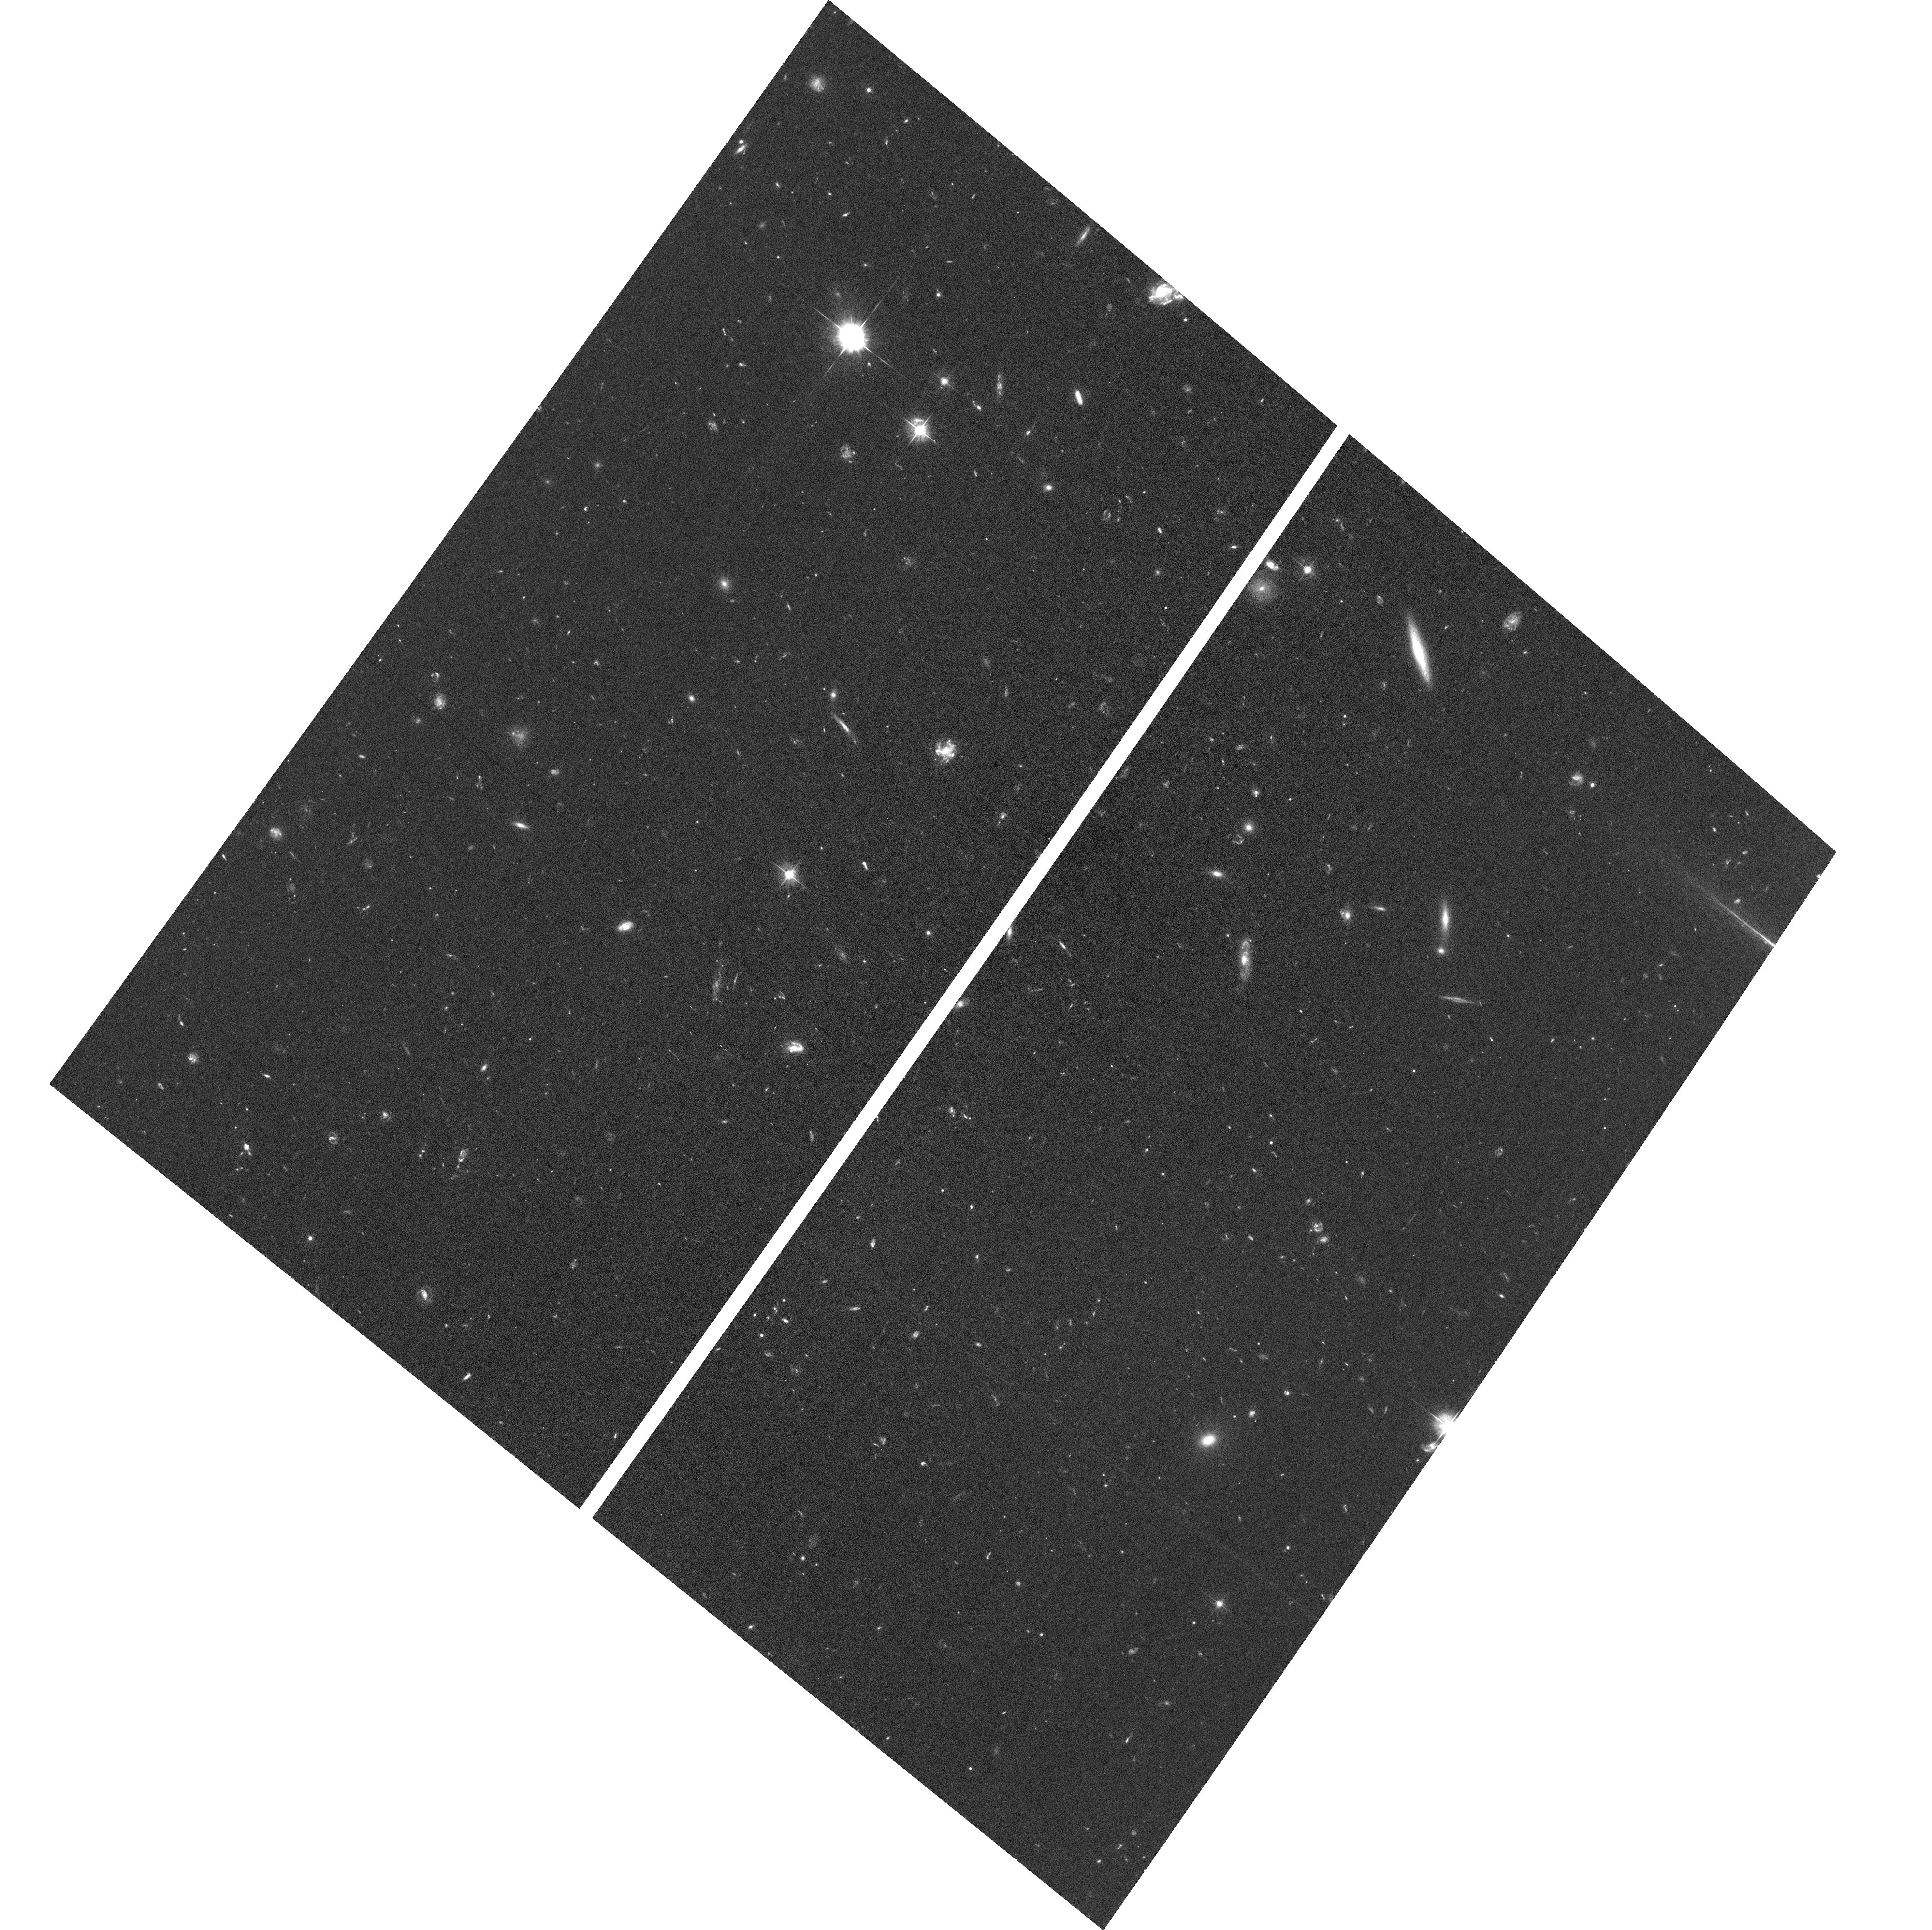
Target: field at RA 342.309°, Dec -44.555°. Instrument: ACS/WFC. Filter: F475W. Exposure: 2.9 h. Observation ID: hst_15940_06_acs_wfc_f475w_je3u06

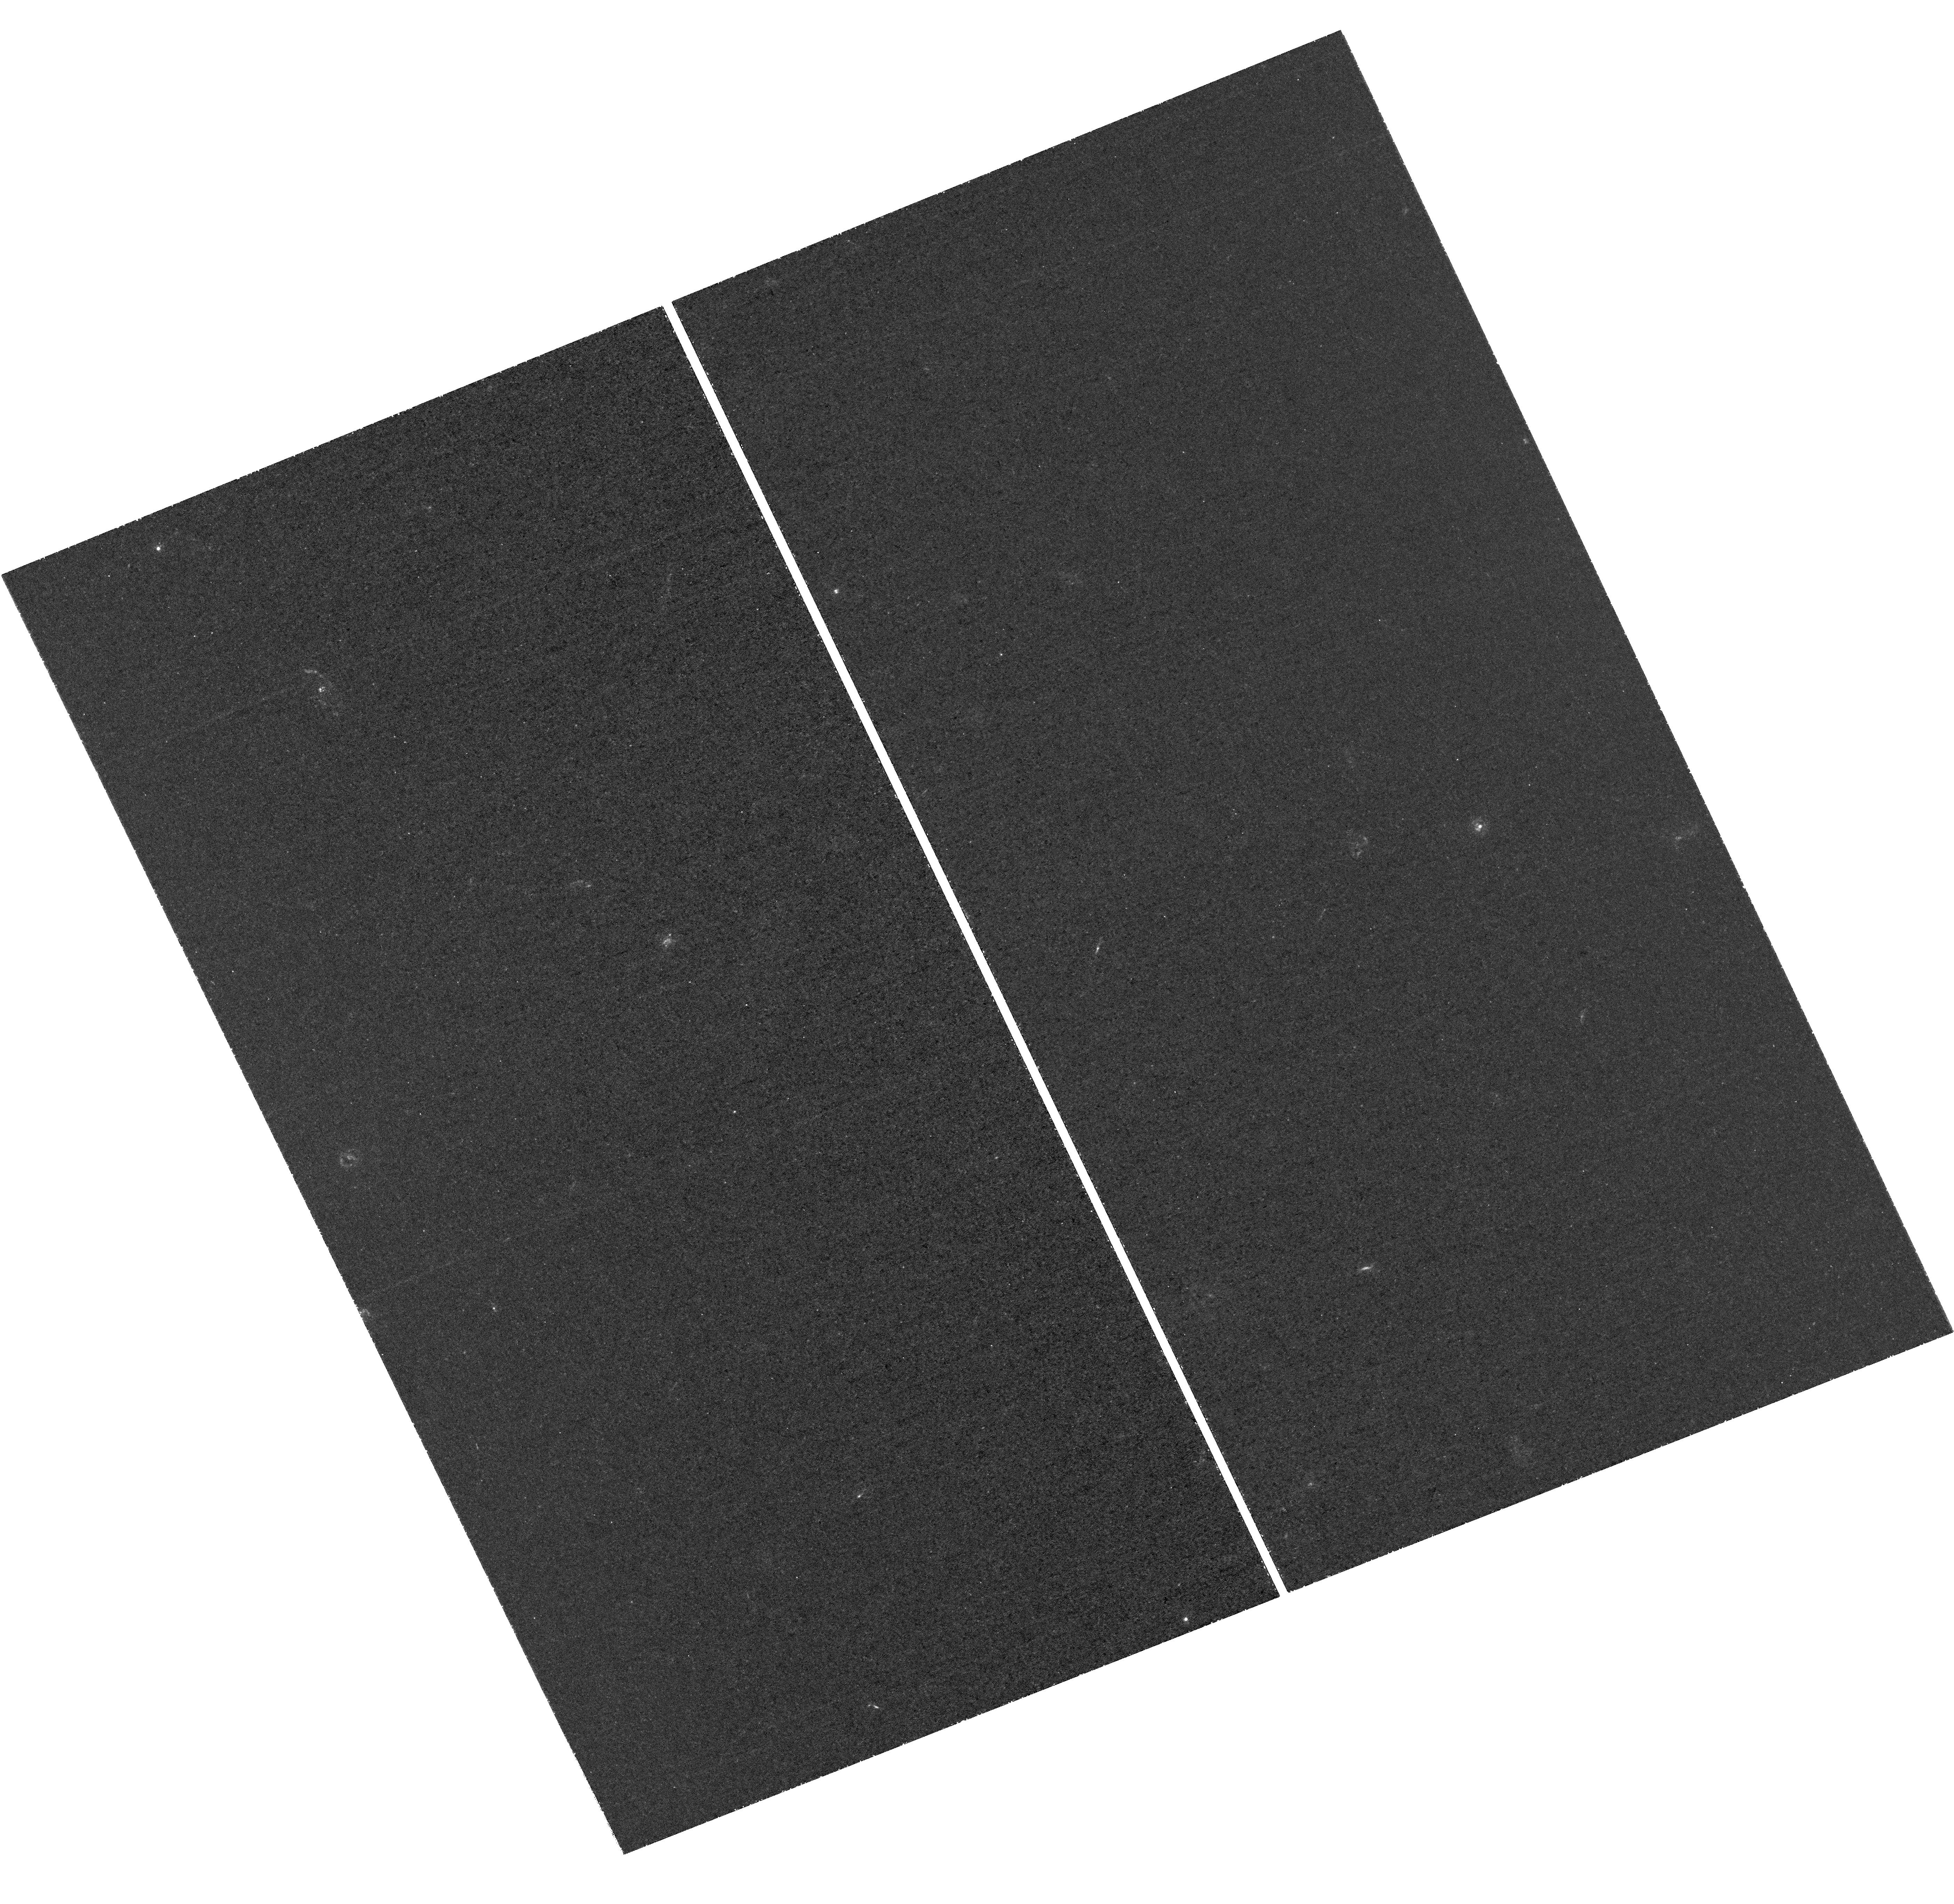
Target: MCS-J0416.1-2403. Instrument: WFC3/UVIS. Filter: F225W. Exposure: 3.1 h. Observation ID: hst_15940_08_wfc3_uvis_f225w_ie3u08

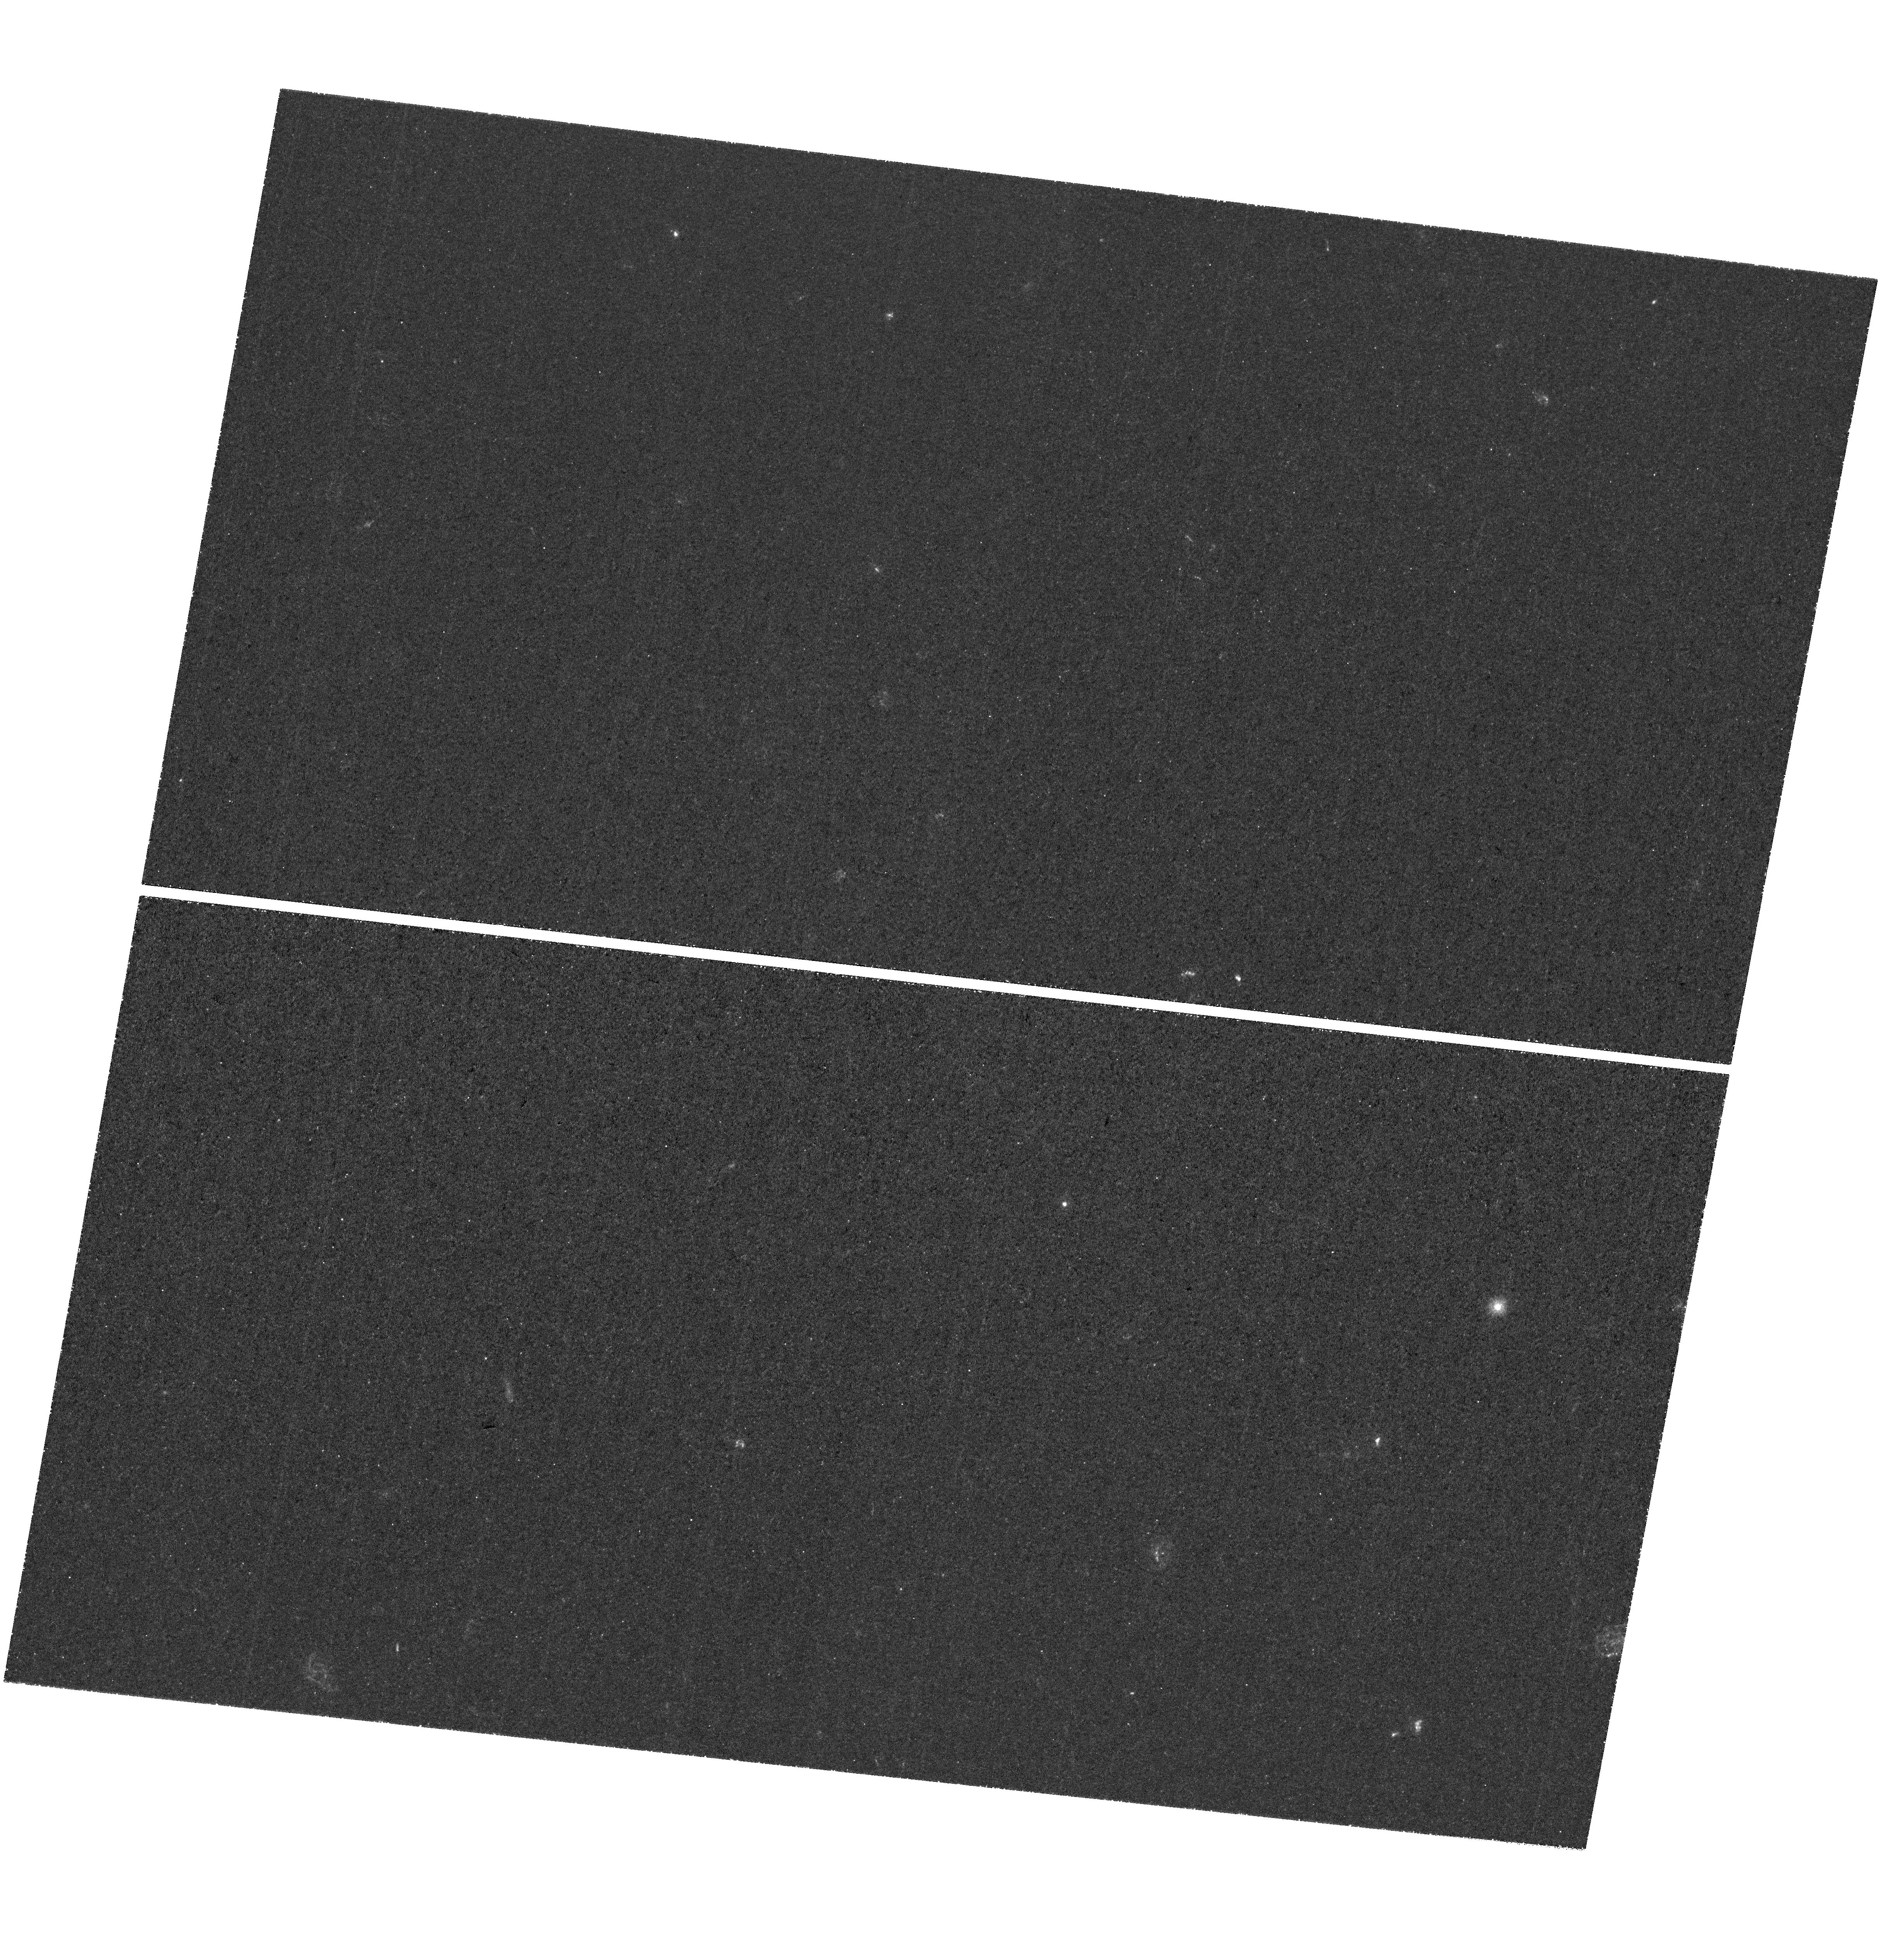
Target: MCS-J1149.5+2223. Instrument: WFC3/UVIS. Filter: F225W. Exposure: 3.1 h. Observation ID: hst_15940_11_wfc3_uvis_f225w_ie3u11

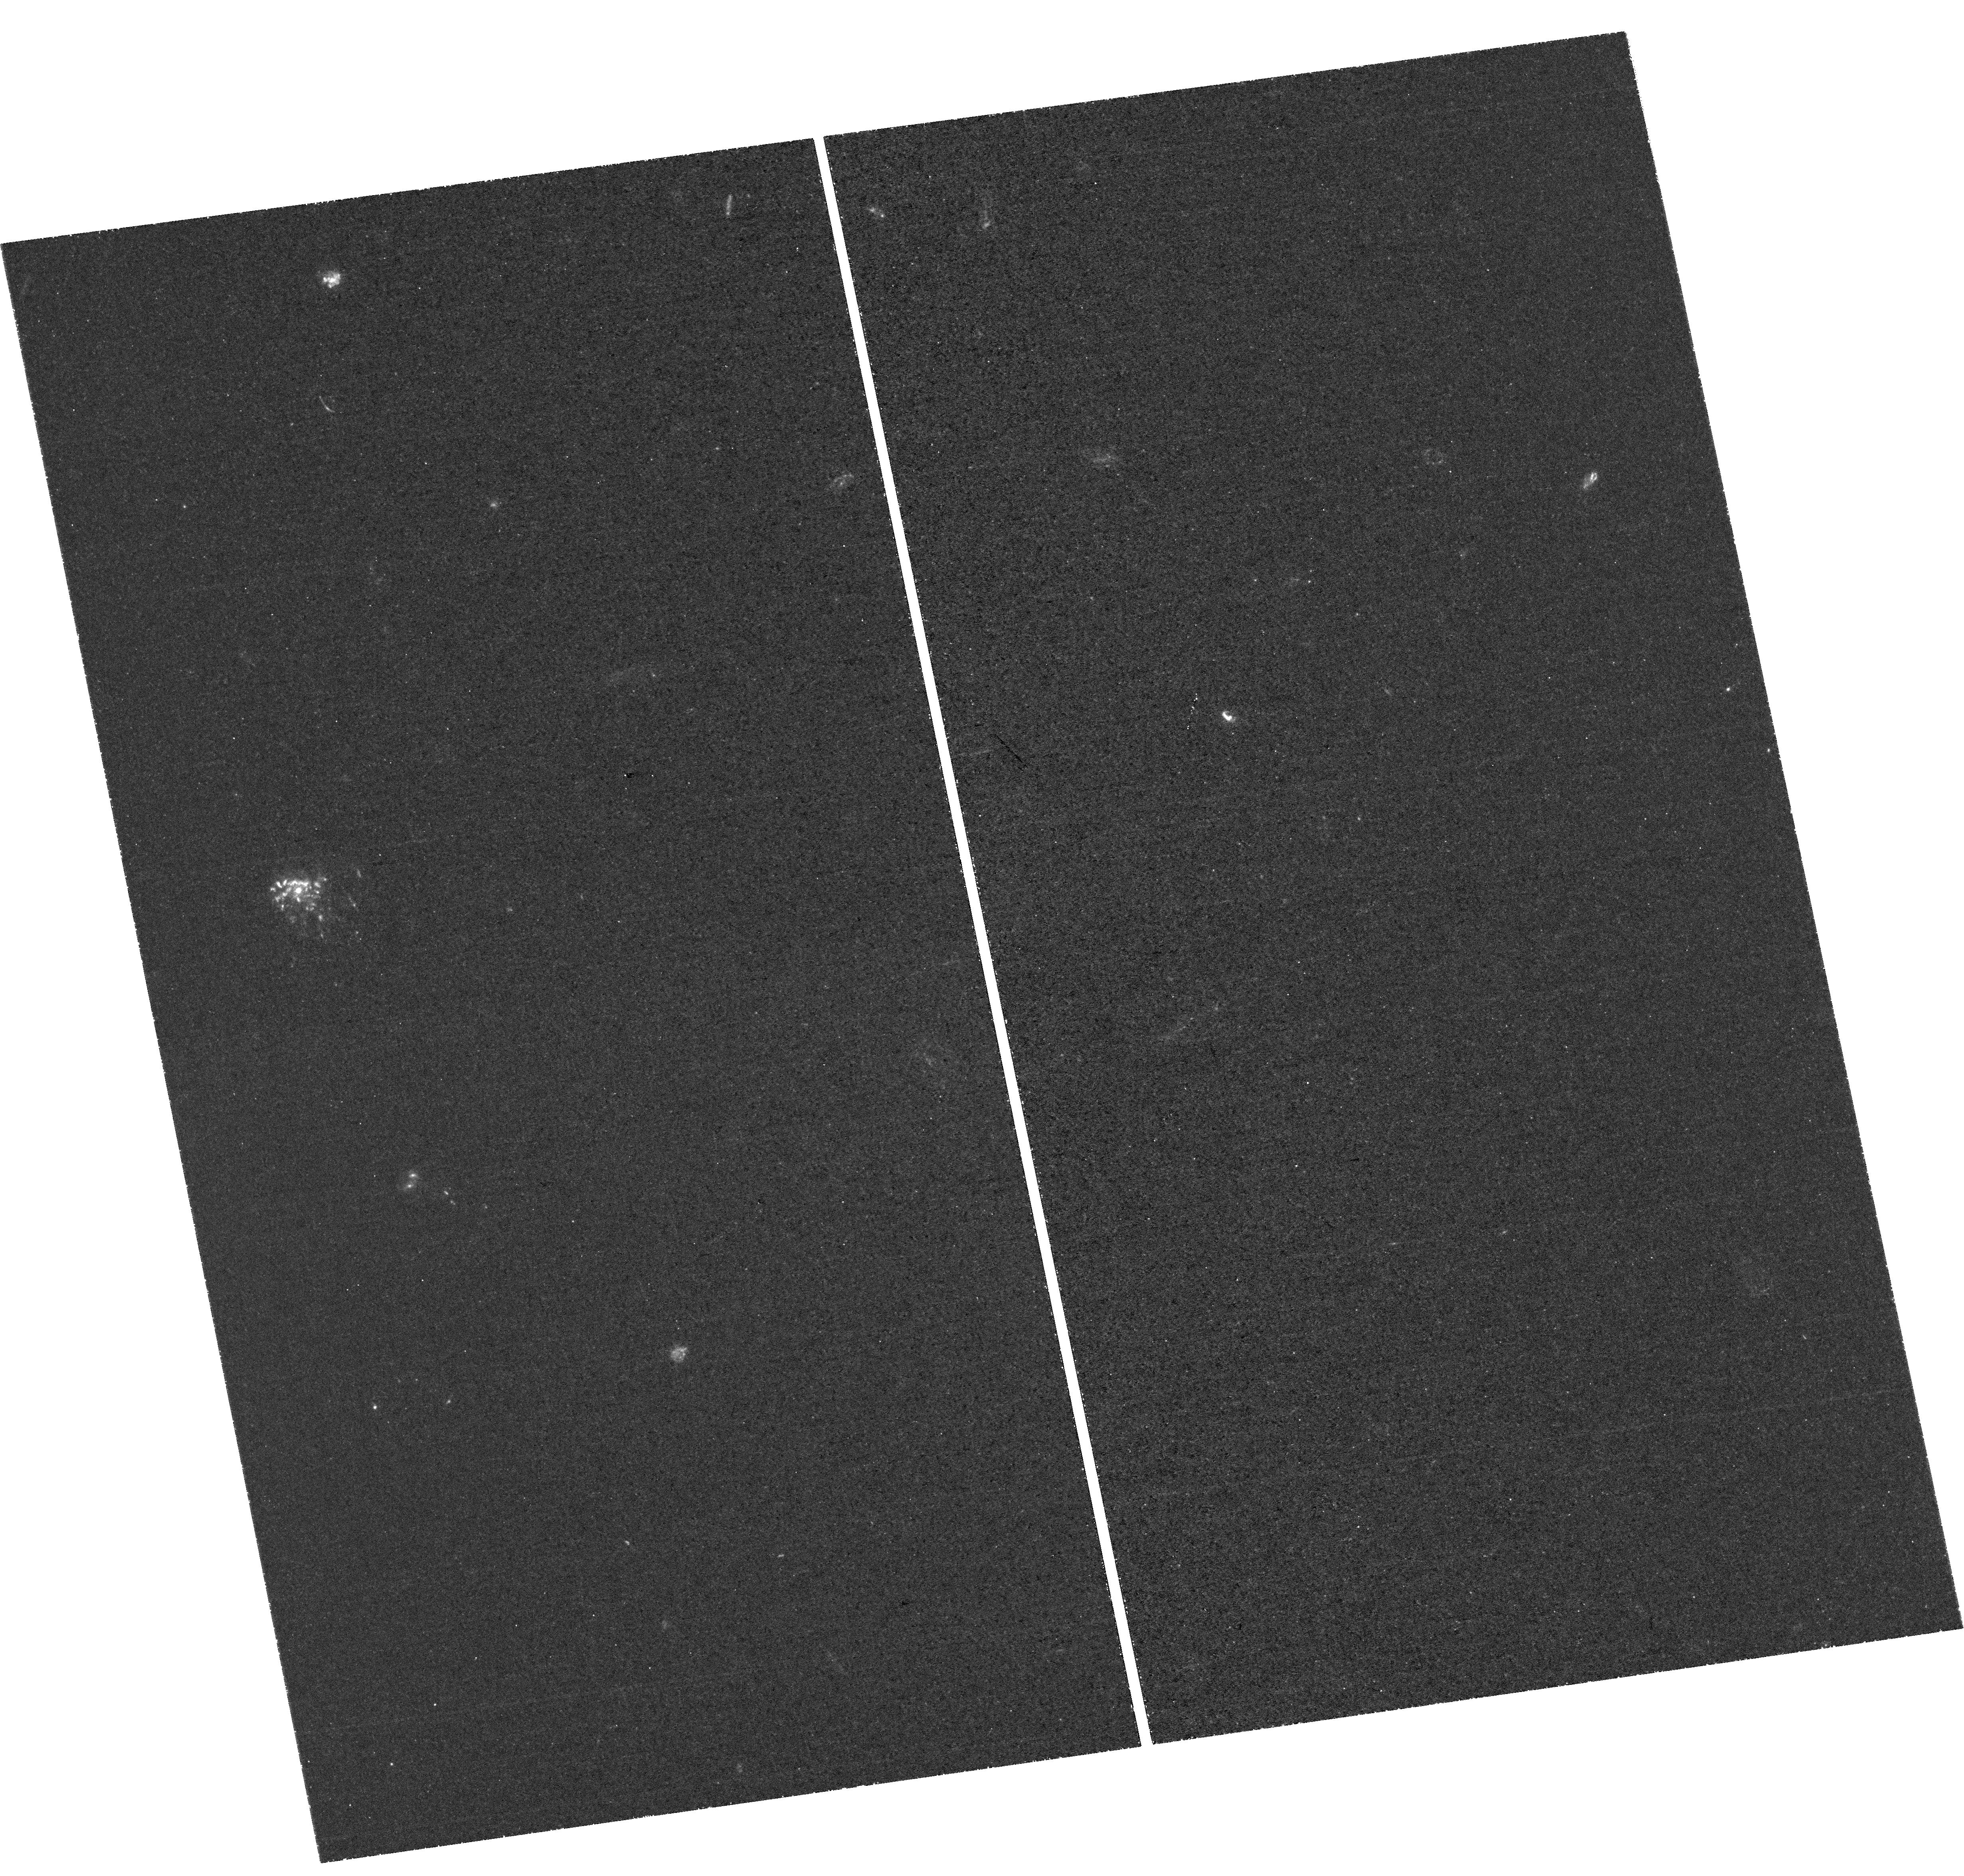
Target: ACO-2744. Instrument: WFC3/UVIS. Filter: F225W. Exposure: 3.1 h. Observation ID: hst_15940_04_wfc3_uvis_f225w_ie3u04

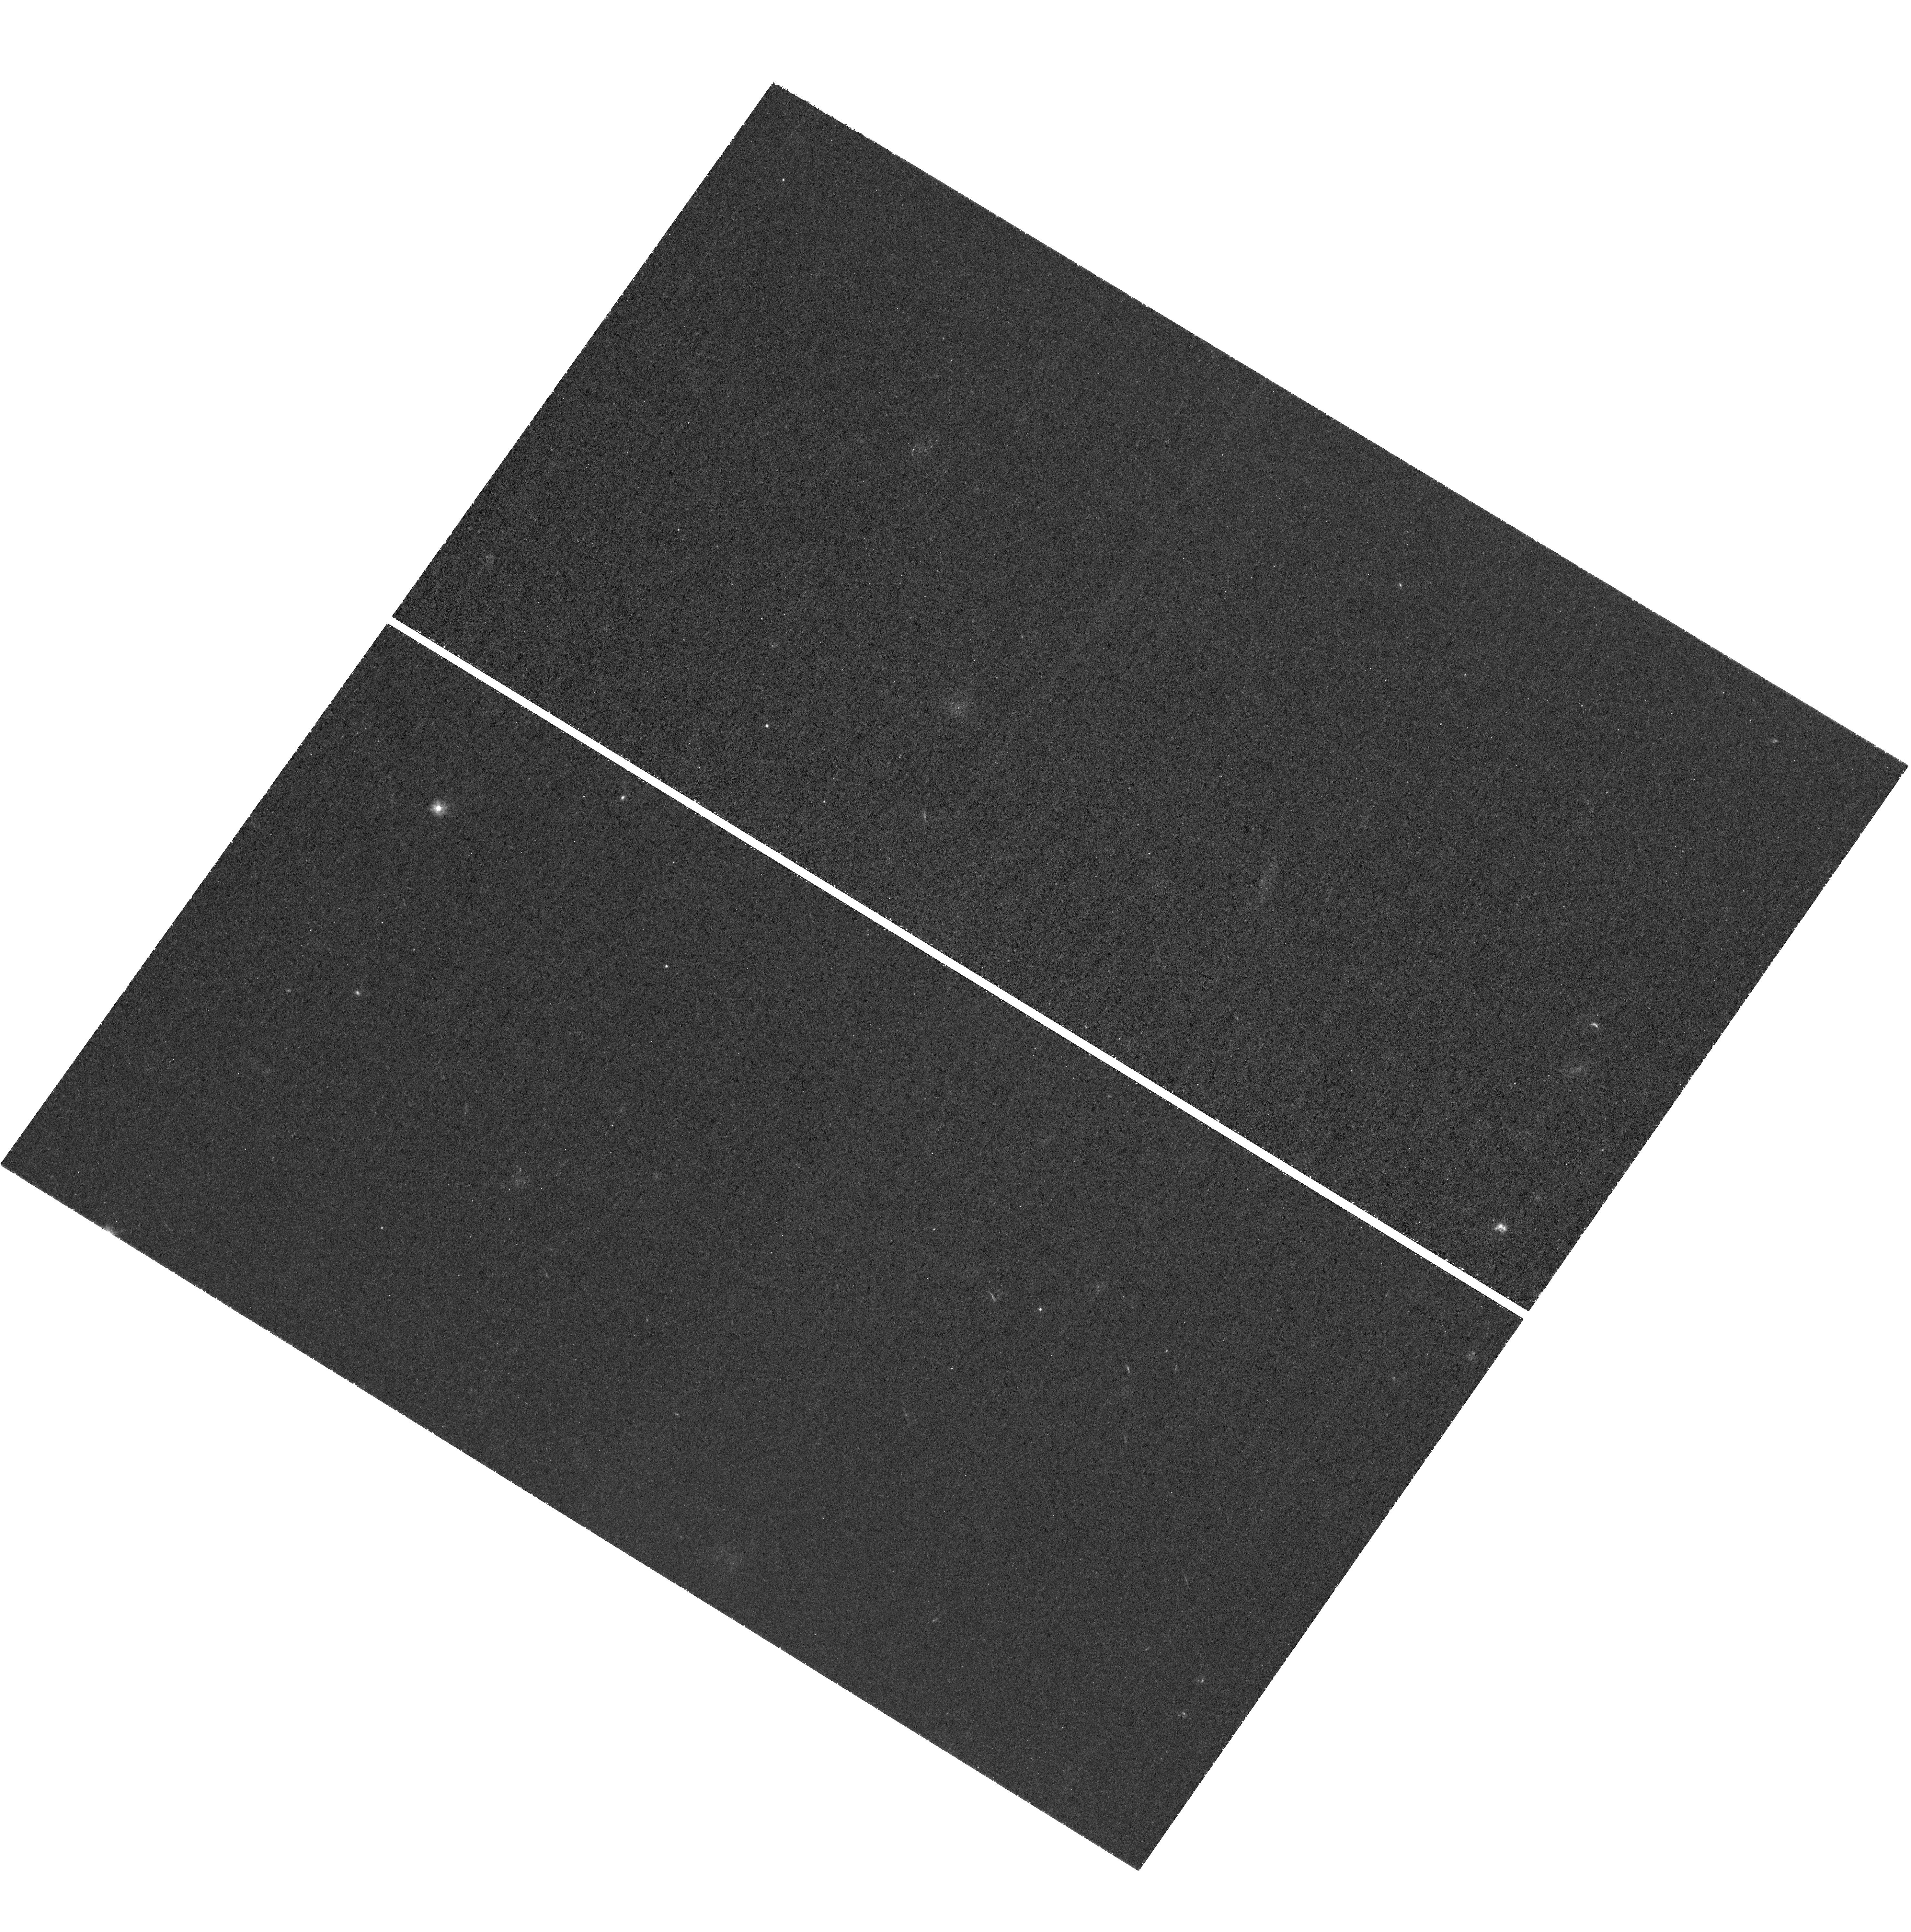
Target: CLG-J0717+3745. Instrument: WFC3/UVIS. Filter: F225W. Exposure: 3.2 h. Observation ID: hst_15940_10_wfc3_uvis_f225w_ie3u10

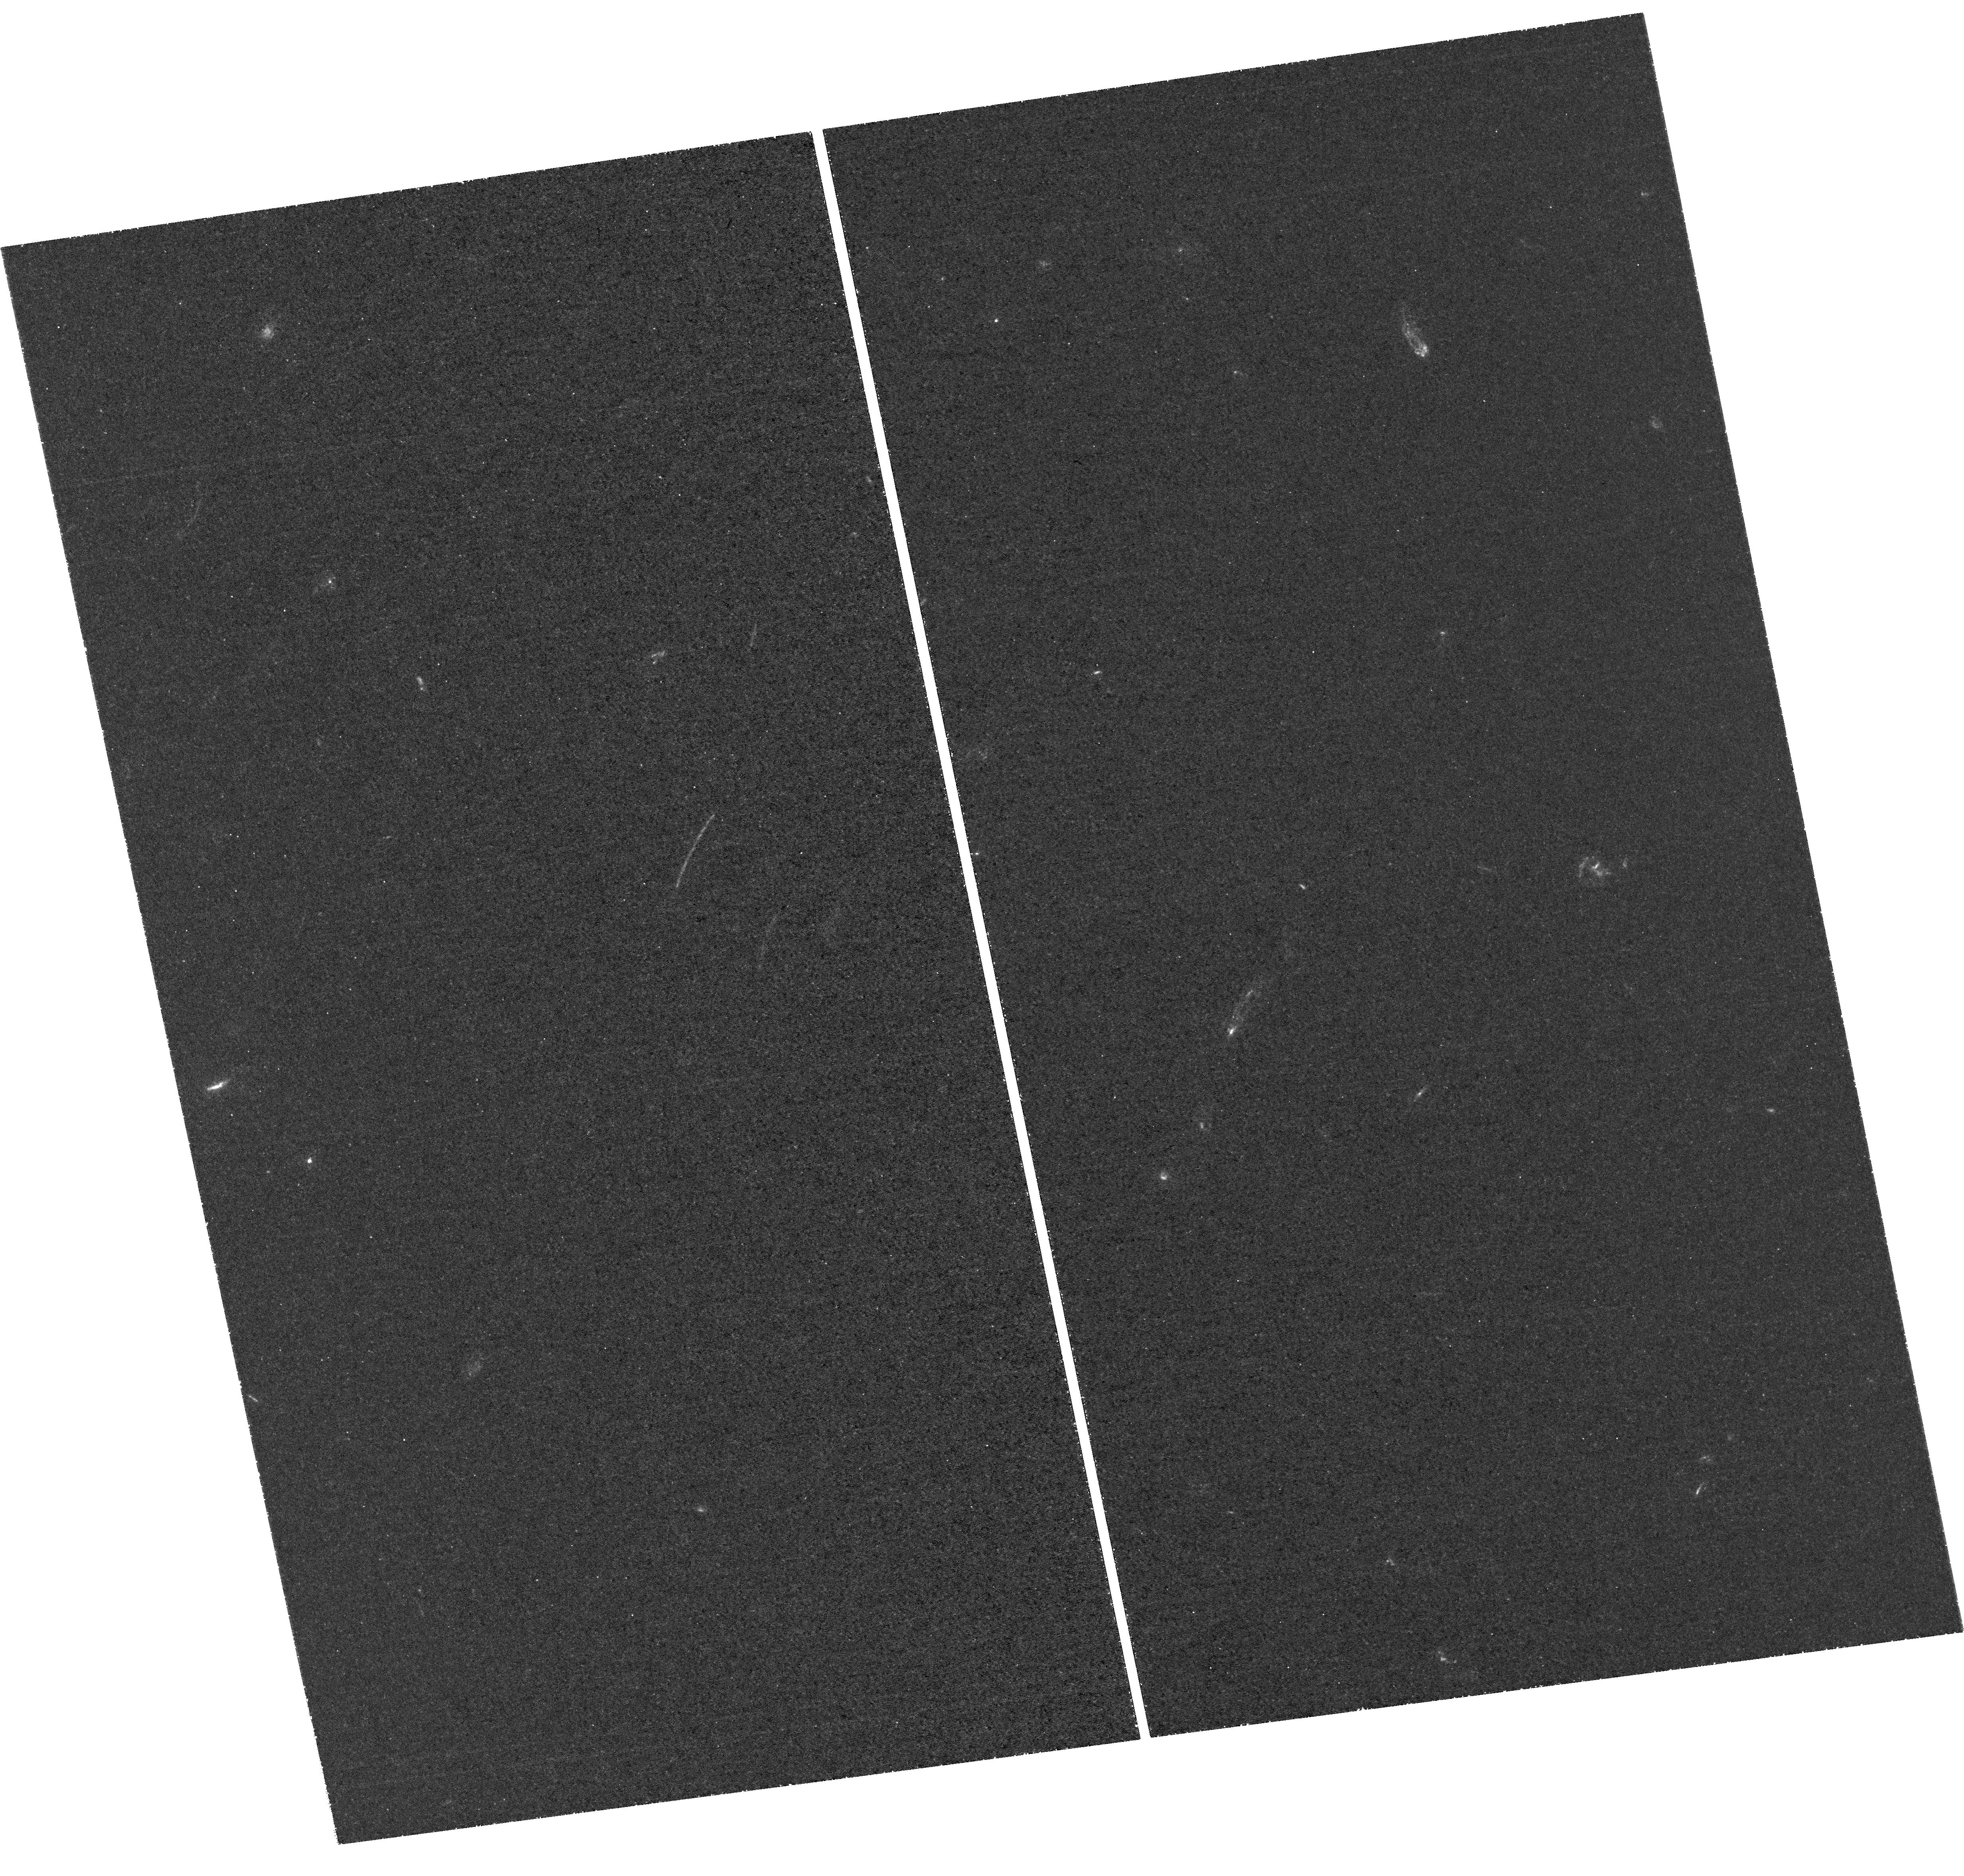
Target: ACO-S-1063. Instrument: WFC3/UVIS. Filter: F225W. Exposure: 3.2 h. Observation ID: hst_15940_06_wfc3_uvis_f225w_ie3u06

Completing the HST frontier fields legacy with a magnified cosmic noon (PI: Ribeiro, Bruno)

Since the advent of the Hubble Frontier Fields (HFF) campaign more than 5.5 years ago, it has been a great success, combining the power of lensing magnification with deep space-based imaging to provide us with our most sensitive views of the universe. This has been due to both the significant effort put into obtaining high accuracy mass models of the clusters and effort in observing the fields with many different telescopes. While all this investment has been good, there has been comparably little focus in using the HFF clusters to study sources at z<2, at cosmic noon, which not only are brighter, but with spectral features and lines which are readily accessible to current telescopes. To facilitate further z<2 studies, we propose to add deep 0.2 micron imaging observations with the WFC3/UVIS F225W channel to all six HFF clusters, extending the wavelength coverage available with HST from 1.7 microns down to 0.2 microns and enabling tight constraints on the redshifts of star-forming galaxies down to z~1. This opens up an immense range of science on lower-luminosity galaxies at z<2, making it possible to probe the faint-end and possible turn-over of the UV luminosity function to z~1, probing escaping ionizing radiation from galaxies at z~2, expanding the search of tiny star-forming (proto-globular-like) sources down to z~1, and studying star formation and dust properties of galaxies belonging to the targeted clusters (0.3<z<0.6). Our proposed WFC3/UVIS F225W observations will fill out the multi-wavelength observations we have of the HFF clusters with Hubble, providing us with an important legacy into the JWST era.